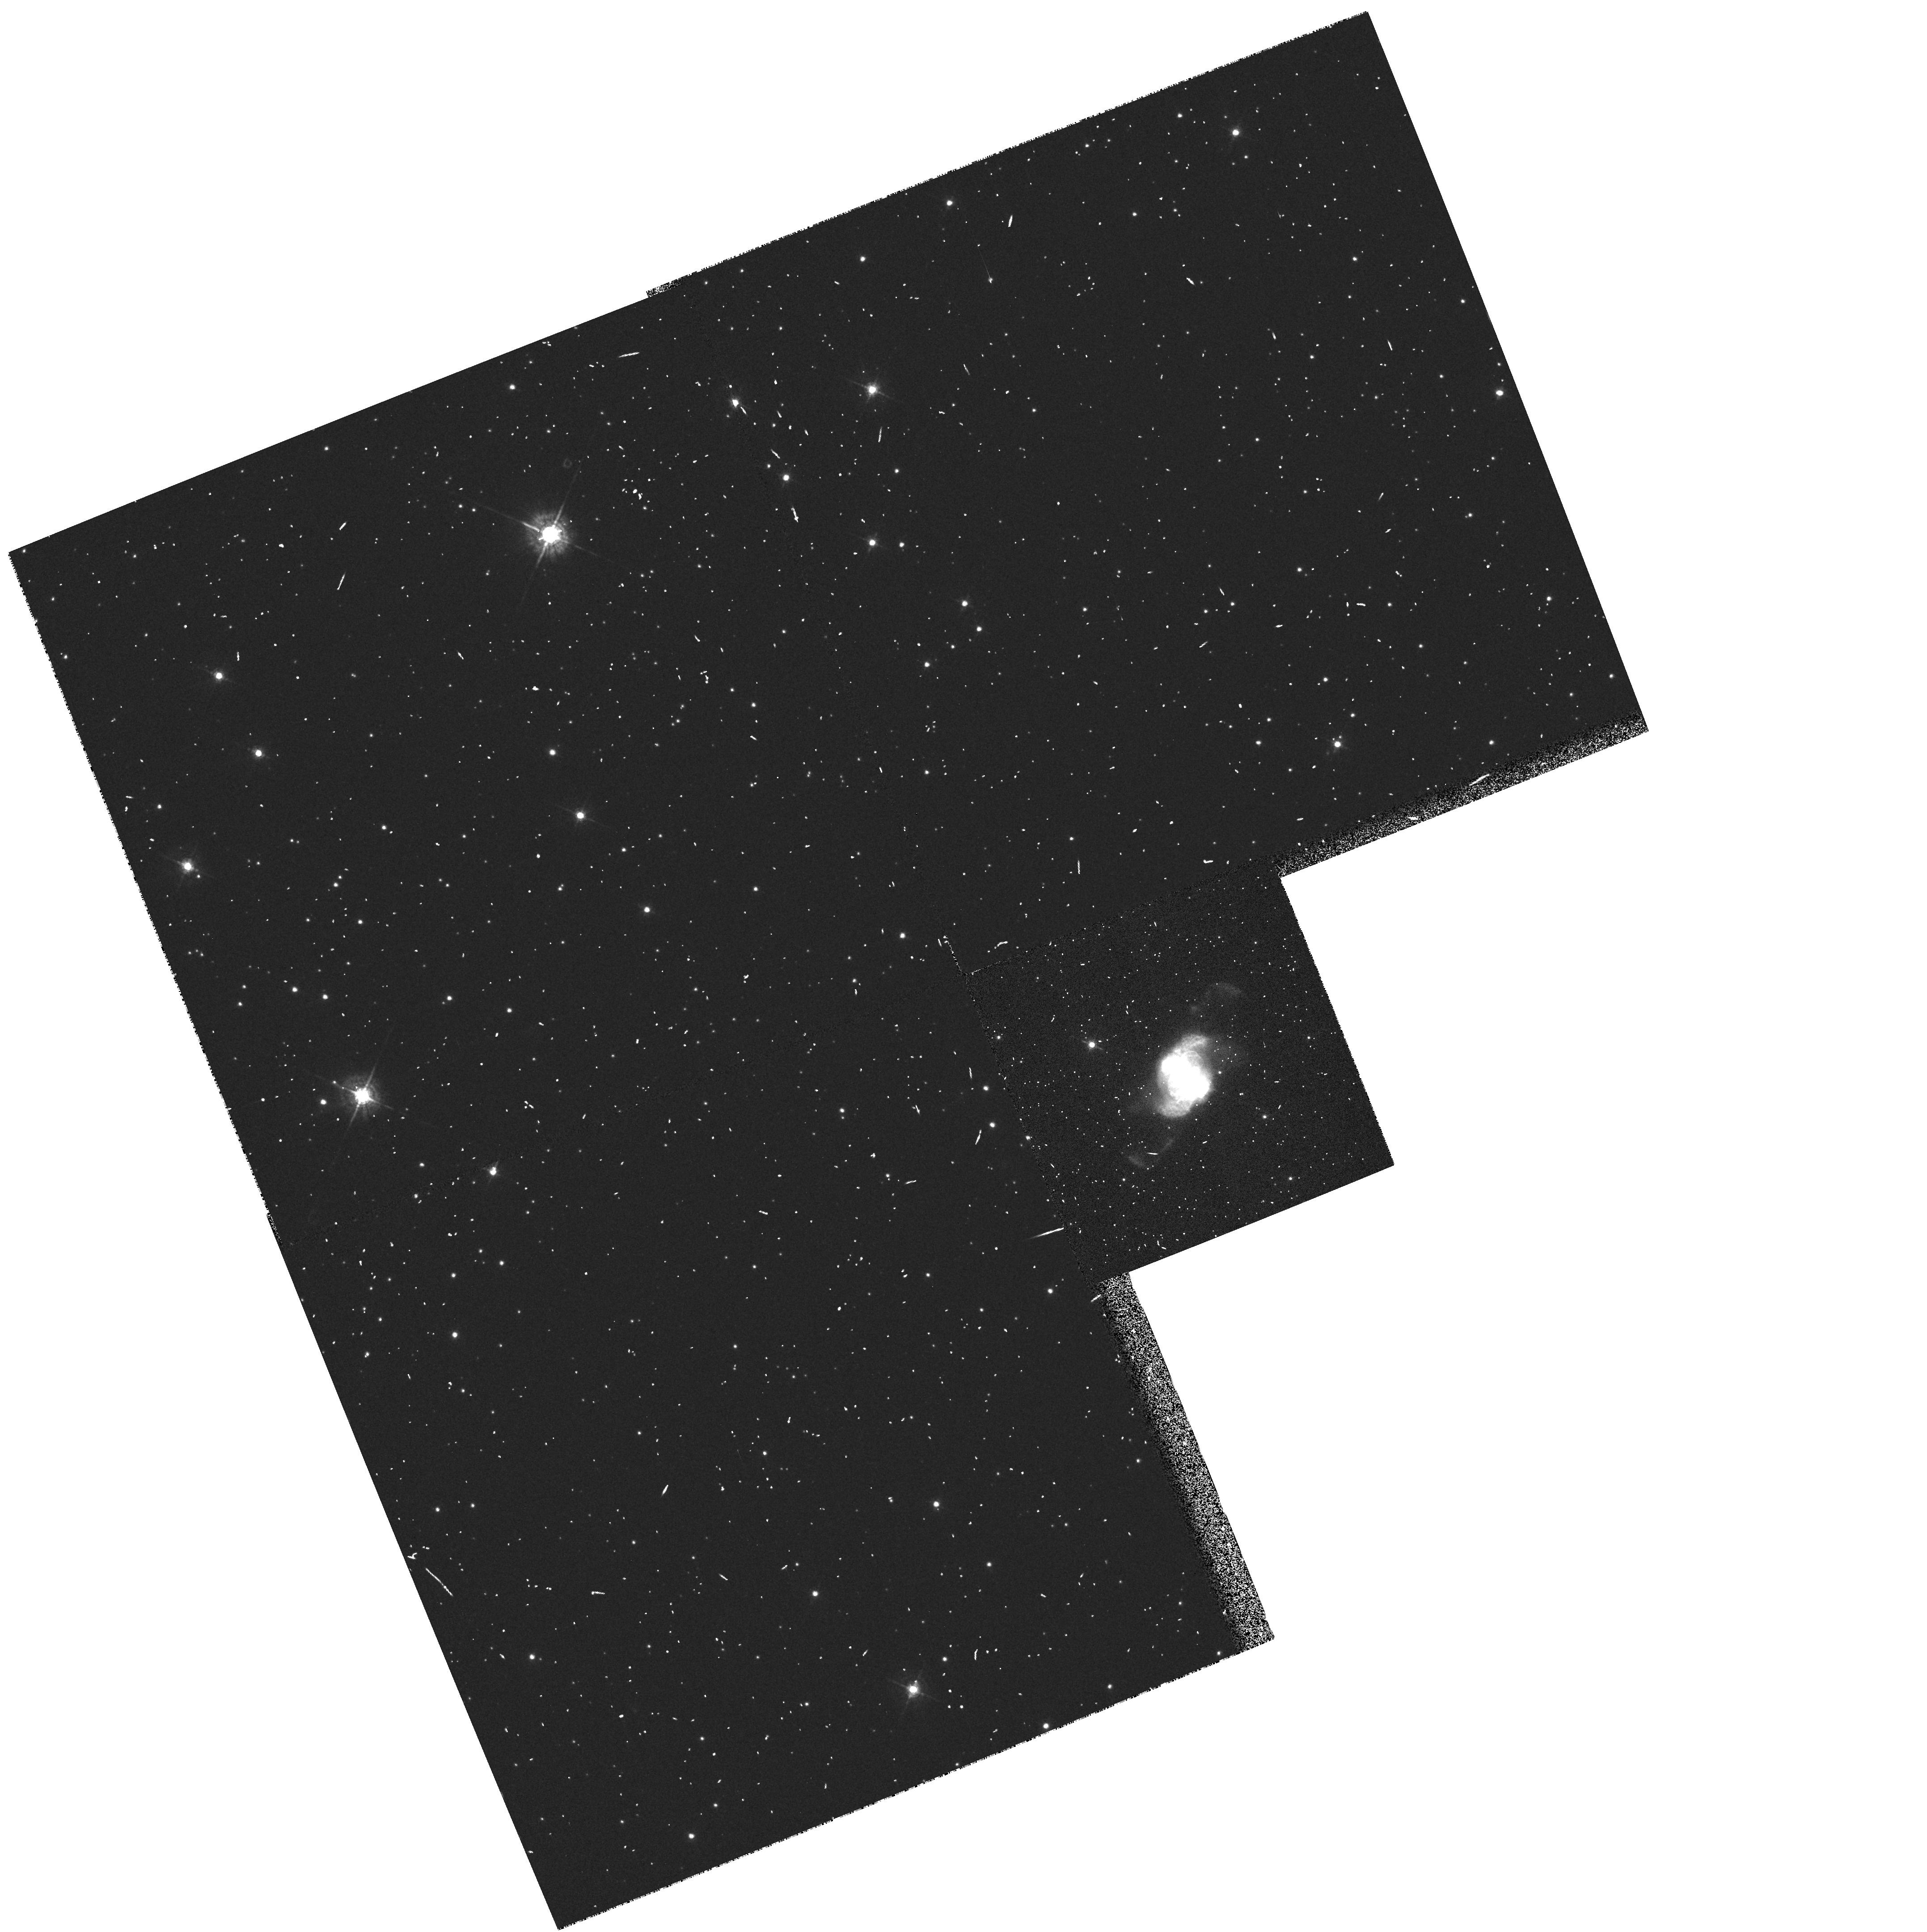
Target: IC4634. Instrument: WFPC2/PC. Filter: F547M. Exposure: 3 min. Observation ID: hst_6856_02_wfpc2_pc_f547m_u47b02

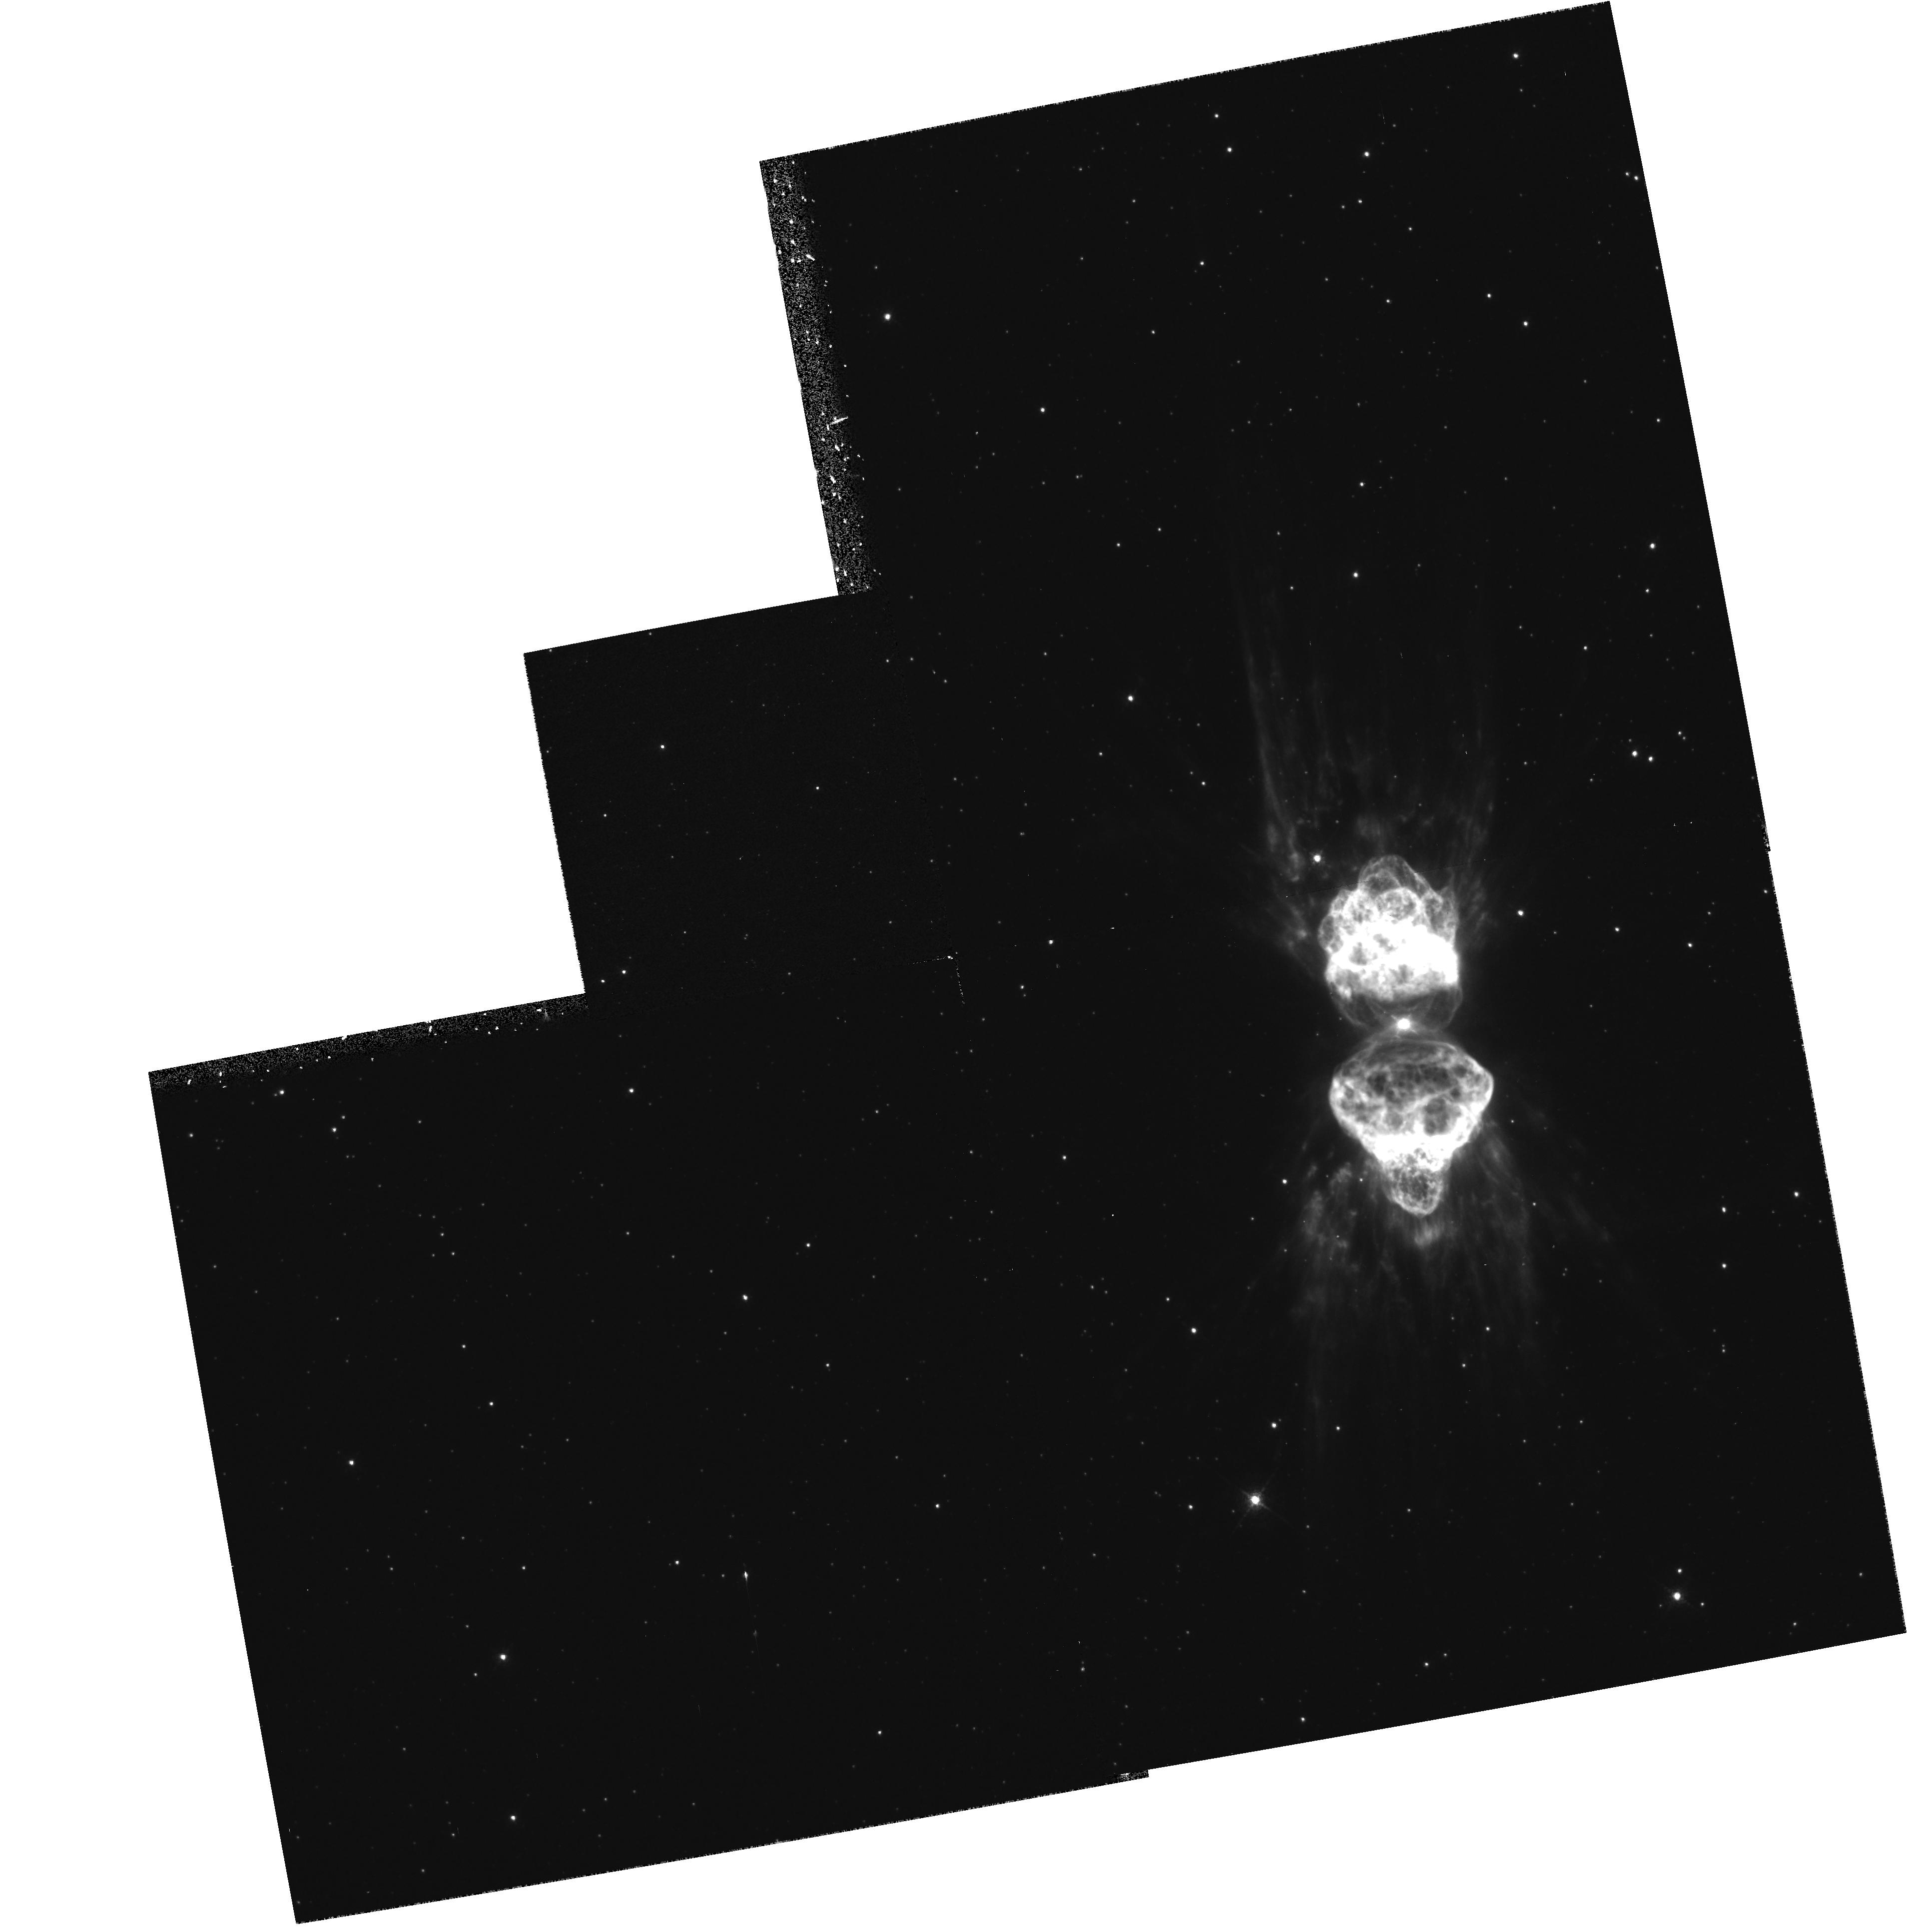
Target: MZ-3. Instrument: WFPC2/PC. Filter: F658N. Exposure: 15 min. Observation ID: hst_6856_01_wfpc2_pc_f658n_u47b01

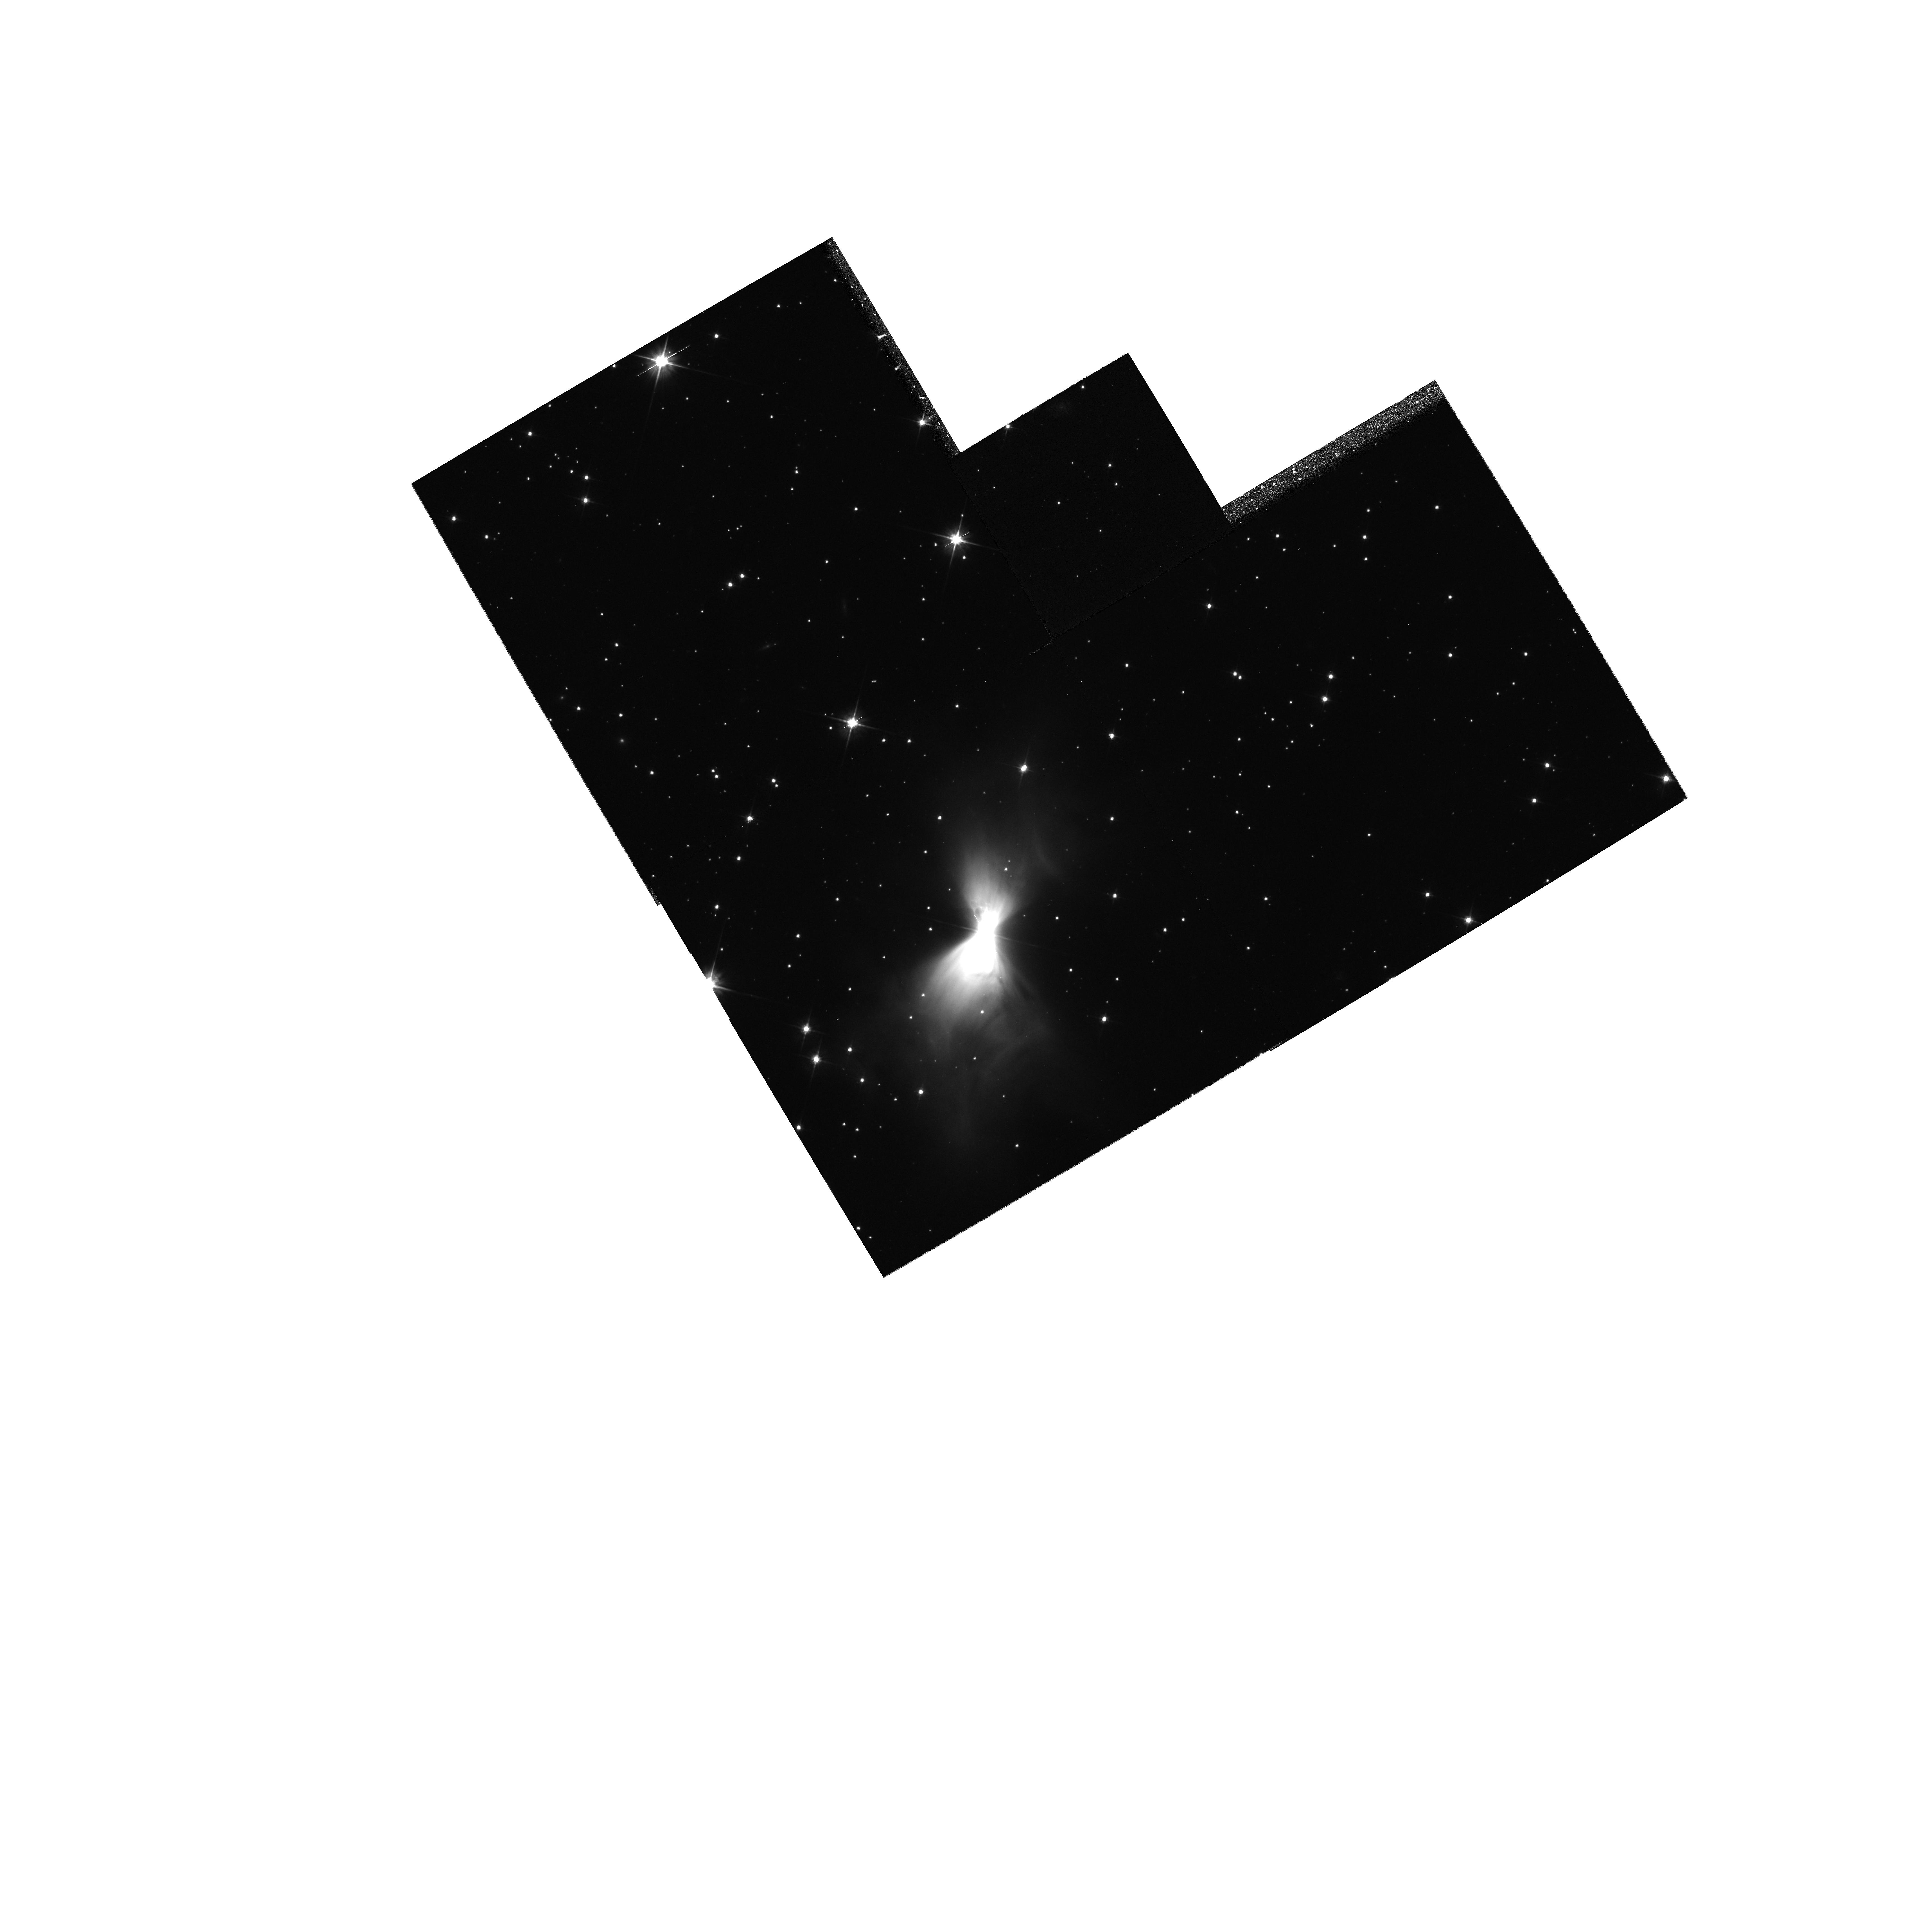
Target: BOOMERANG. Instrument: WFPC2/PC. Filter: F606W. Exposure: 17 min. Observation ID: hst_6856_03_wfpc2_pc_f606w_u47b03

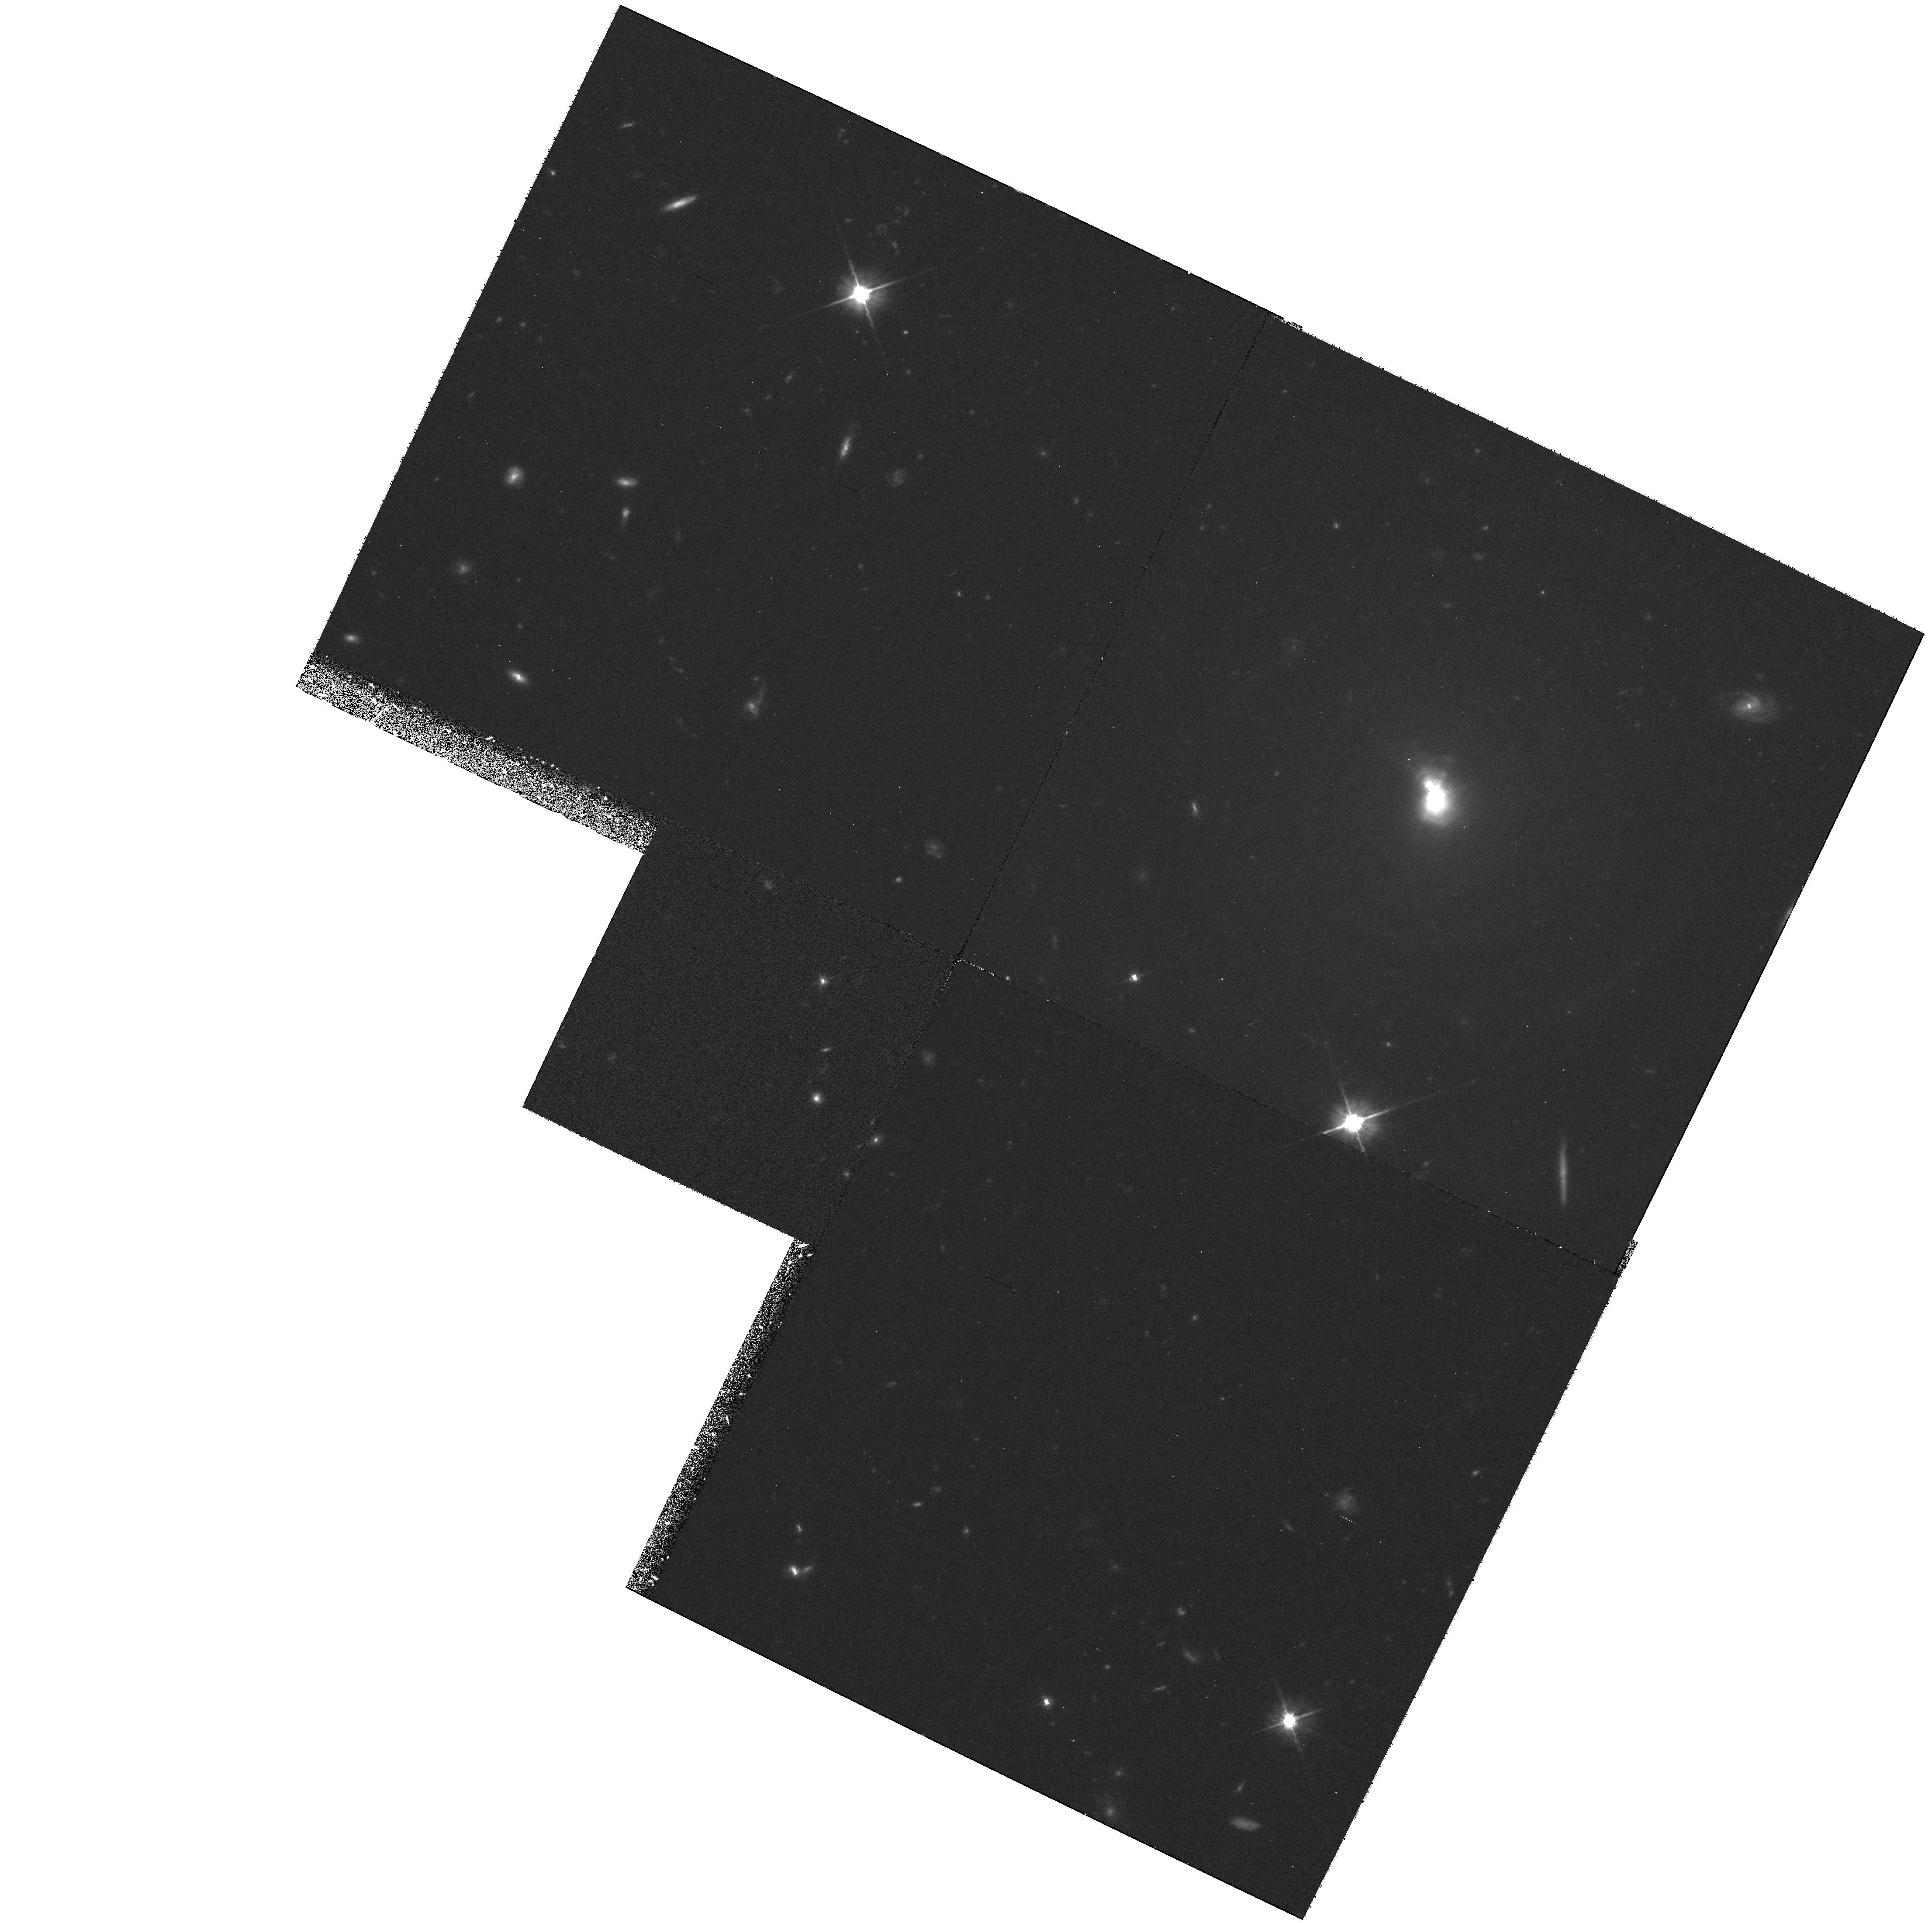
Target: IRC+10216. Instrument: WFPC2/PC. Filter: F606W. Exposure: 1.3 h. Observation ID: hst_6856_04_wfpc2_pc_f606w_u47b04

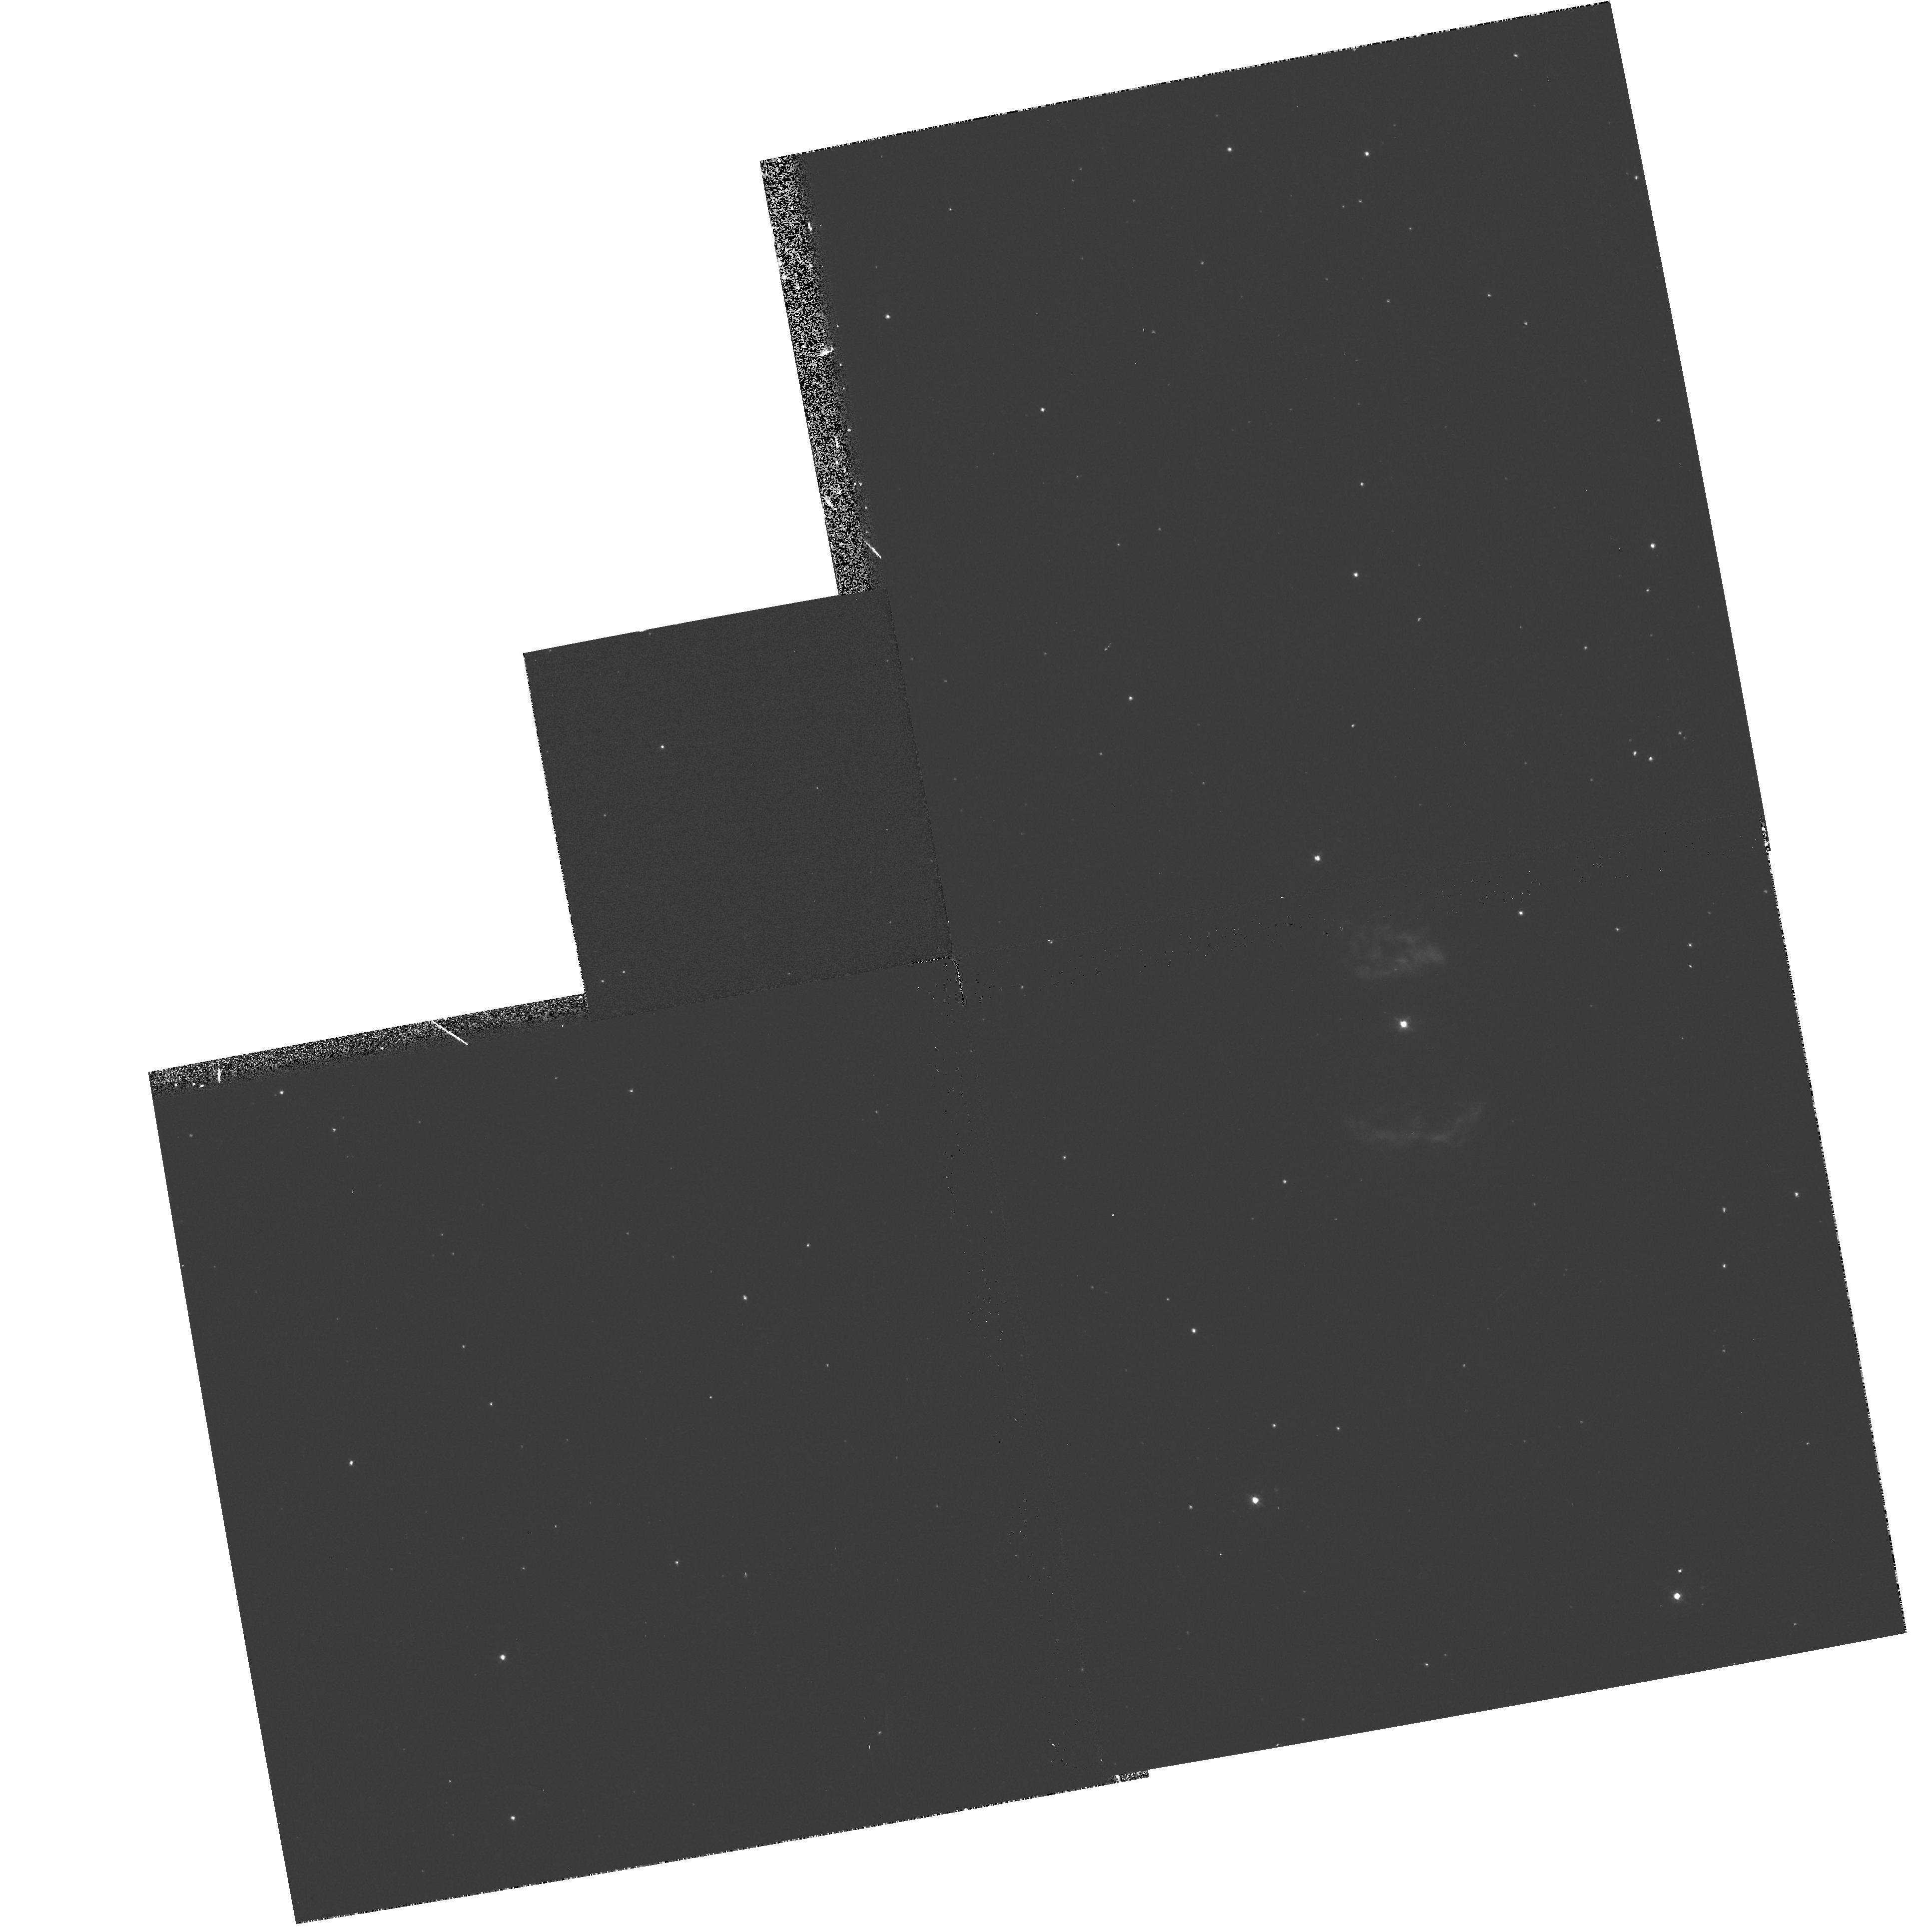
Target: MZ-3. Instrument: WFPC2/PC. Filter: F502N. Exposure: 9 min. Observation ID: hst_6856_01_wfpc2_pc_f502n_u47b01

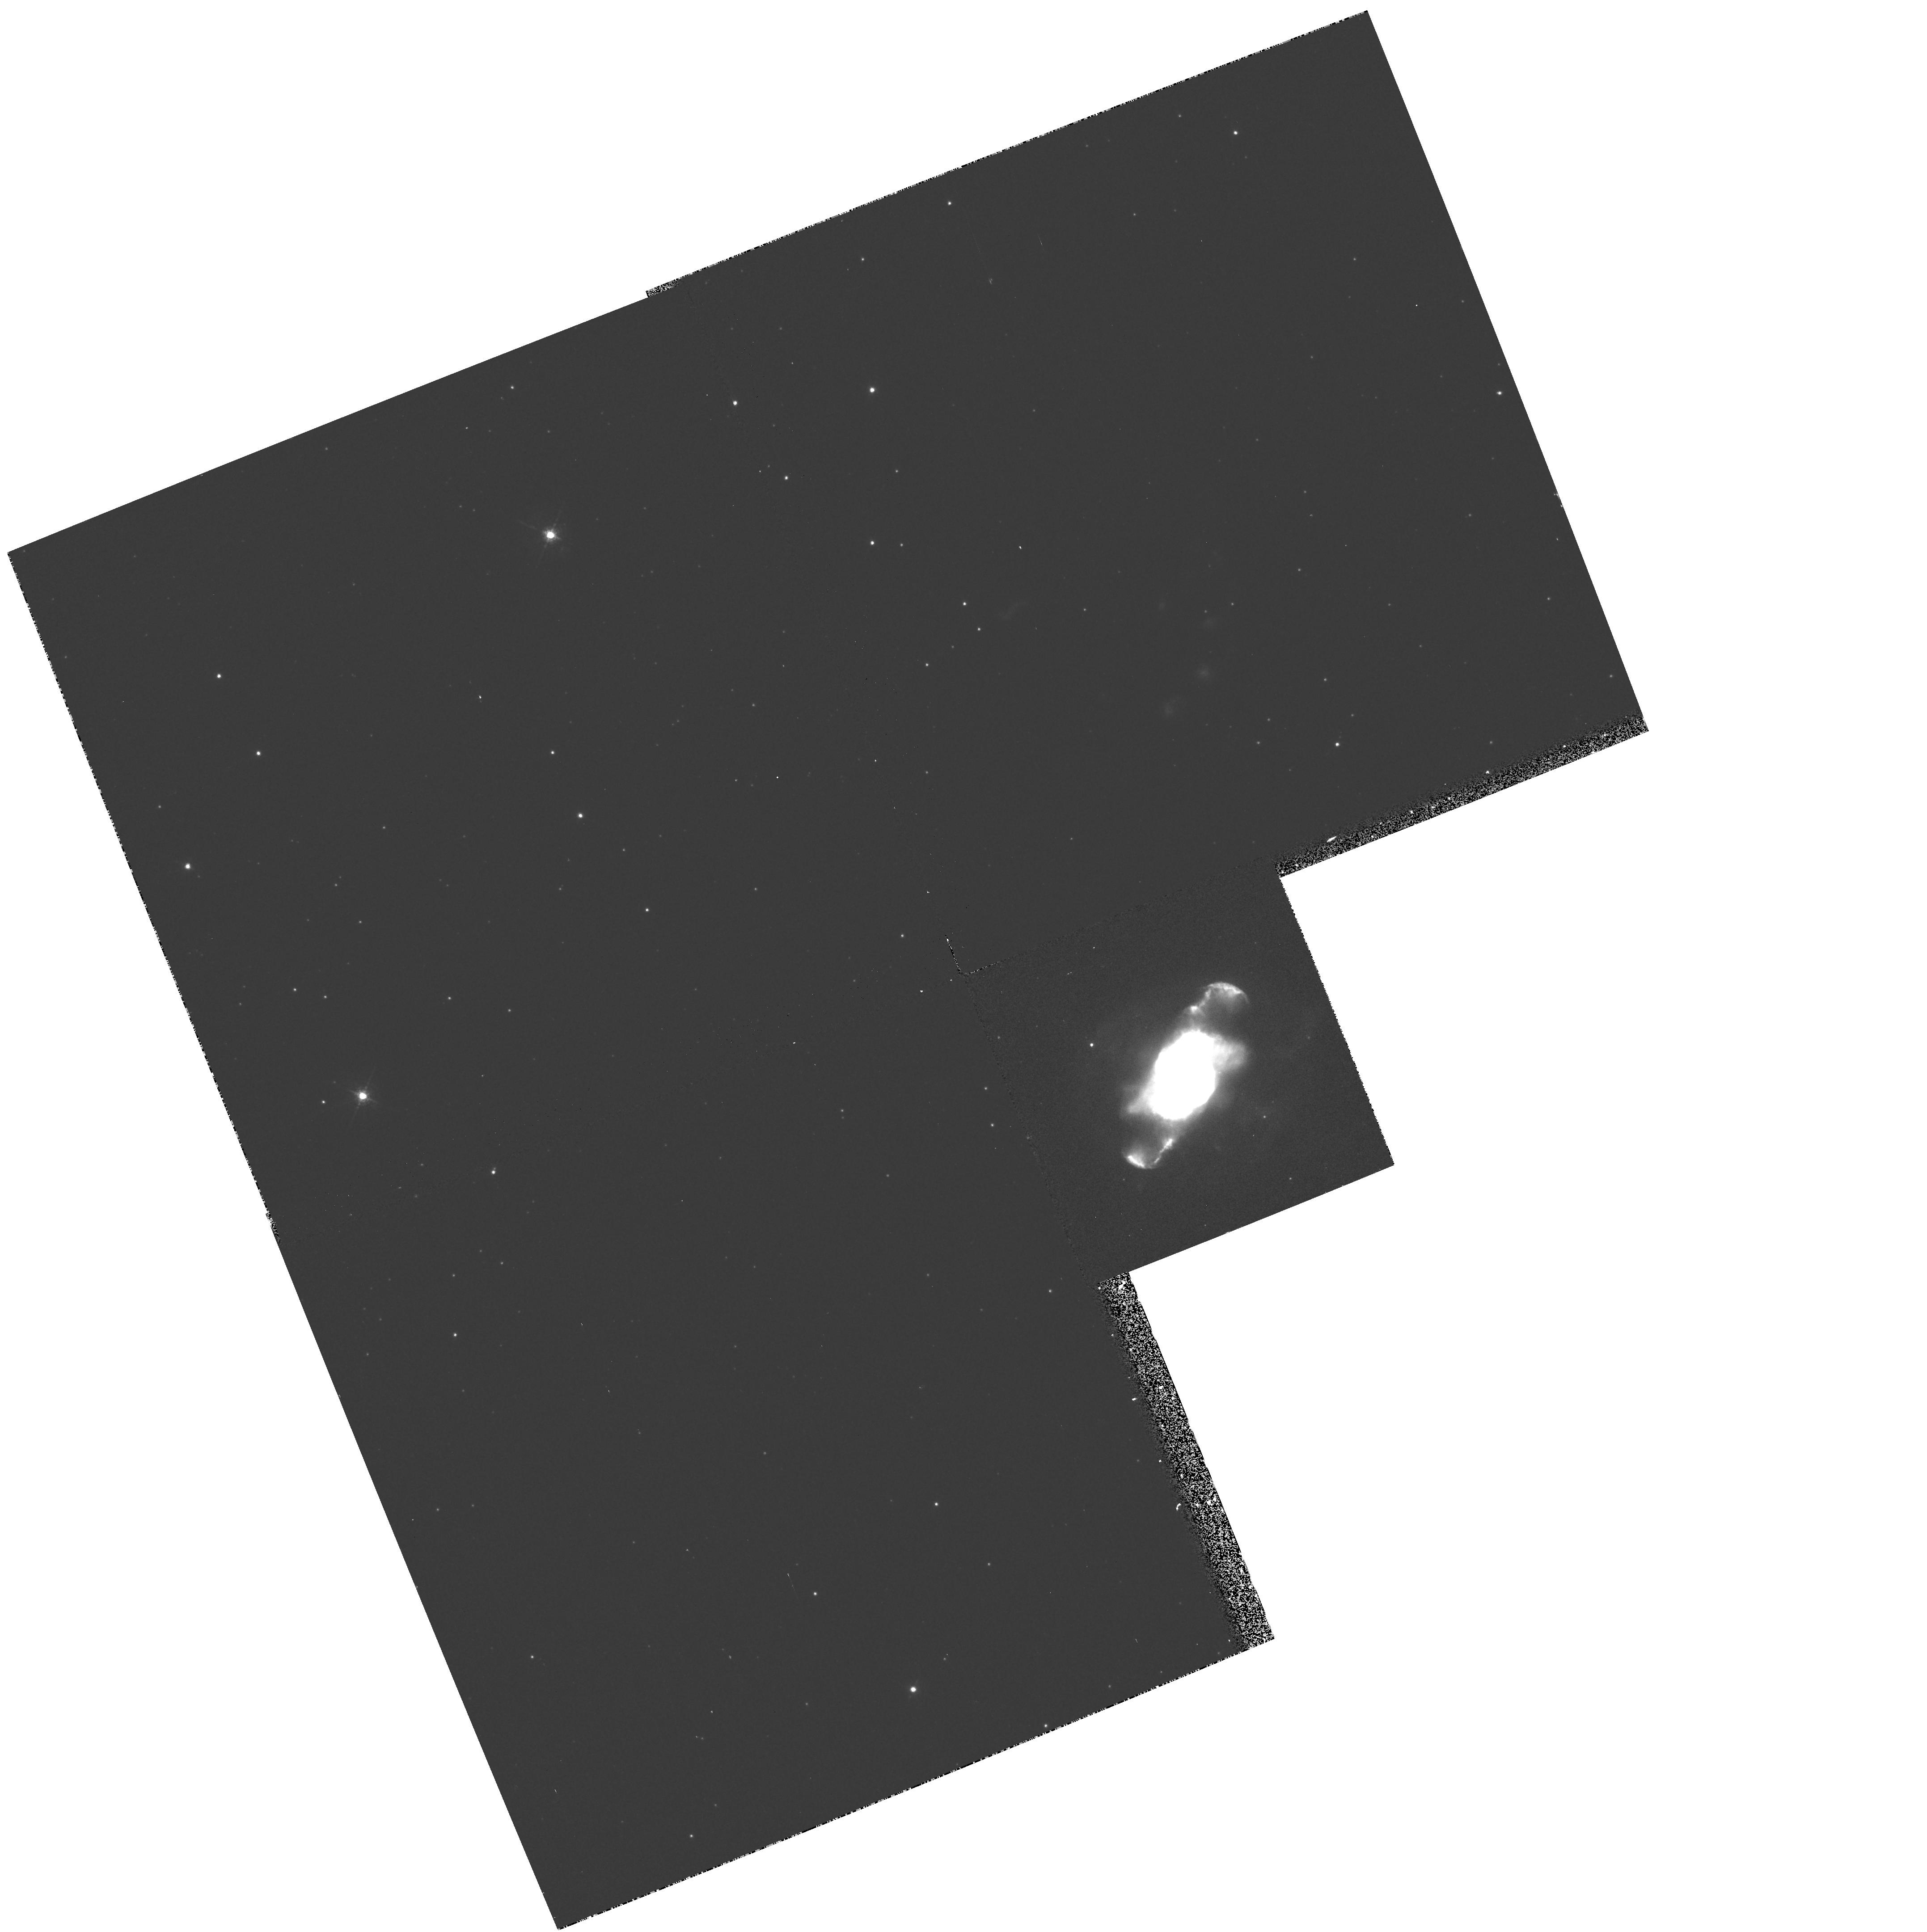
Target: IC4634. Instrument: WFPC2/PC. Filter: F656N. Exposure: 17 min. Observation ID: hst_6856_02_wfpc2_pc_f656n_u47b02

Early Evolution of Planetary mz-3Nebulae (PI: Trauger, John)

Planetary nebulae show a dazzling variety of structures not apparent in the circumstellar envelopes of the AGB stars from which they evolve. It is believed that the physical phenomena which shape the PNe occur early in their formation history, involving the hydrodynamic interaction of one or more fast winds with the slower AGB mass-outflow. Clumping of the nebular gas is expected theoretically to strongly affect the nature of the hydrodynamic interaction, and one or two of the closest PNe show the presence of such neutral clumps. The axisymmetric morphology, found in 50% (or more) of all PNe, is believed to be due to the presence of an equatorial density enhancement in the slow AGB outflow. The presence of point-symmetric structure (about the central star) on both small and large-scales in many PNe strongly suggests the presence of collimated jet-like outflows which can provide the imprint of such structures in the circumstellar envelopes of the progenitors. The seeing-limited resolution of ground-based observations broadens and merges together intrinsically sharp structures such as rings, jets, knots, neutral clumps, and shells making it extremely difficult to understand the detailed morphology of these nebulae. Without such an understanding, it is not possible to make definitive tests of theoretical models for the formation of planetary nebulae from AGB stars. A telling example is provided by the triple-ring nebula around SN1987A, where our WFPC -2 images ruled out the possibility that the rings are simply limb-brightened bubbles. Using WFPC2, we propose to image 4 objects, which encompass the stellar evolution from the tip of the AGB to the planetary nebula phase, including the intermediate proto-planetary phase, which is short-lived, but in many ways is the most interesting. The high-angular resolution provided by WFPC-2 on the HST will allow us for the first time to image the circumstellar matter with sufficient resolution which can be used to find and resolve sharp and compact structures. The 4 objects, IRC+10216 (AGB star), Boomerang Nebula (proto-planetary), Mz-3 & IC4634 (young planetary nebulae) show indications of a variety of such structures in ground -based images. For example, IRC+10216, the best-studied mass-losing AGB star shows faint ring-like structures in scattered light at visual wavelengths. Linear-polarisation mapping of the Boomerang nebula shows two bipolar lobes on either side of a central star obscured by an equatorial disk. Mz-3 shows an extensive set of radial filaments in H-alpha+NII; and IC4634 shows a striking point-symmetric structure, both in its overall morphology, as well on small scales (in the form of compact knots). The WFPC-2 imaging will allow us to study the above-mentioned features with sufficient angular detail for each nebula so that we can determine their true nature and origin. We also hope to discover new features (e.g. jets, neutral clumps in absorption) which we cannot see with the seeing-limited resolution of ground-based images. Finally, we will the WFPC2 images will allow us to study the hydrodynamics of interacting winds, a subject of considerable importance for our understanding of a broad range of astrophysical objects.